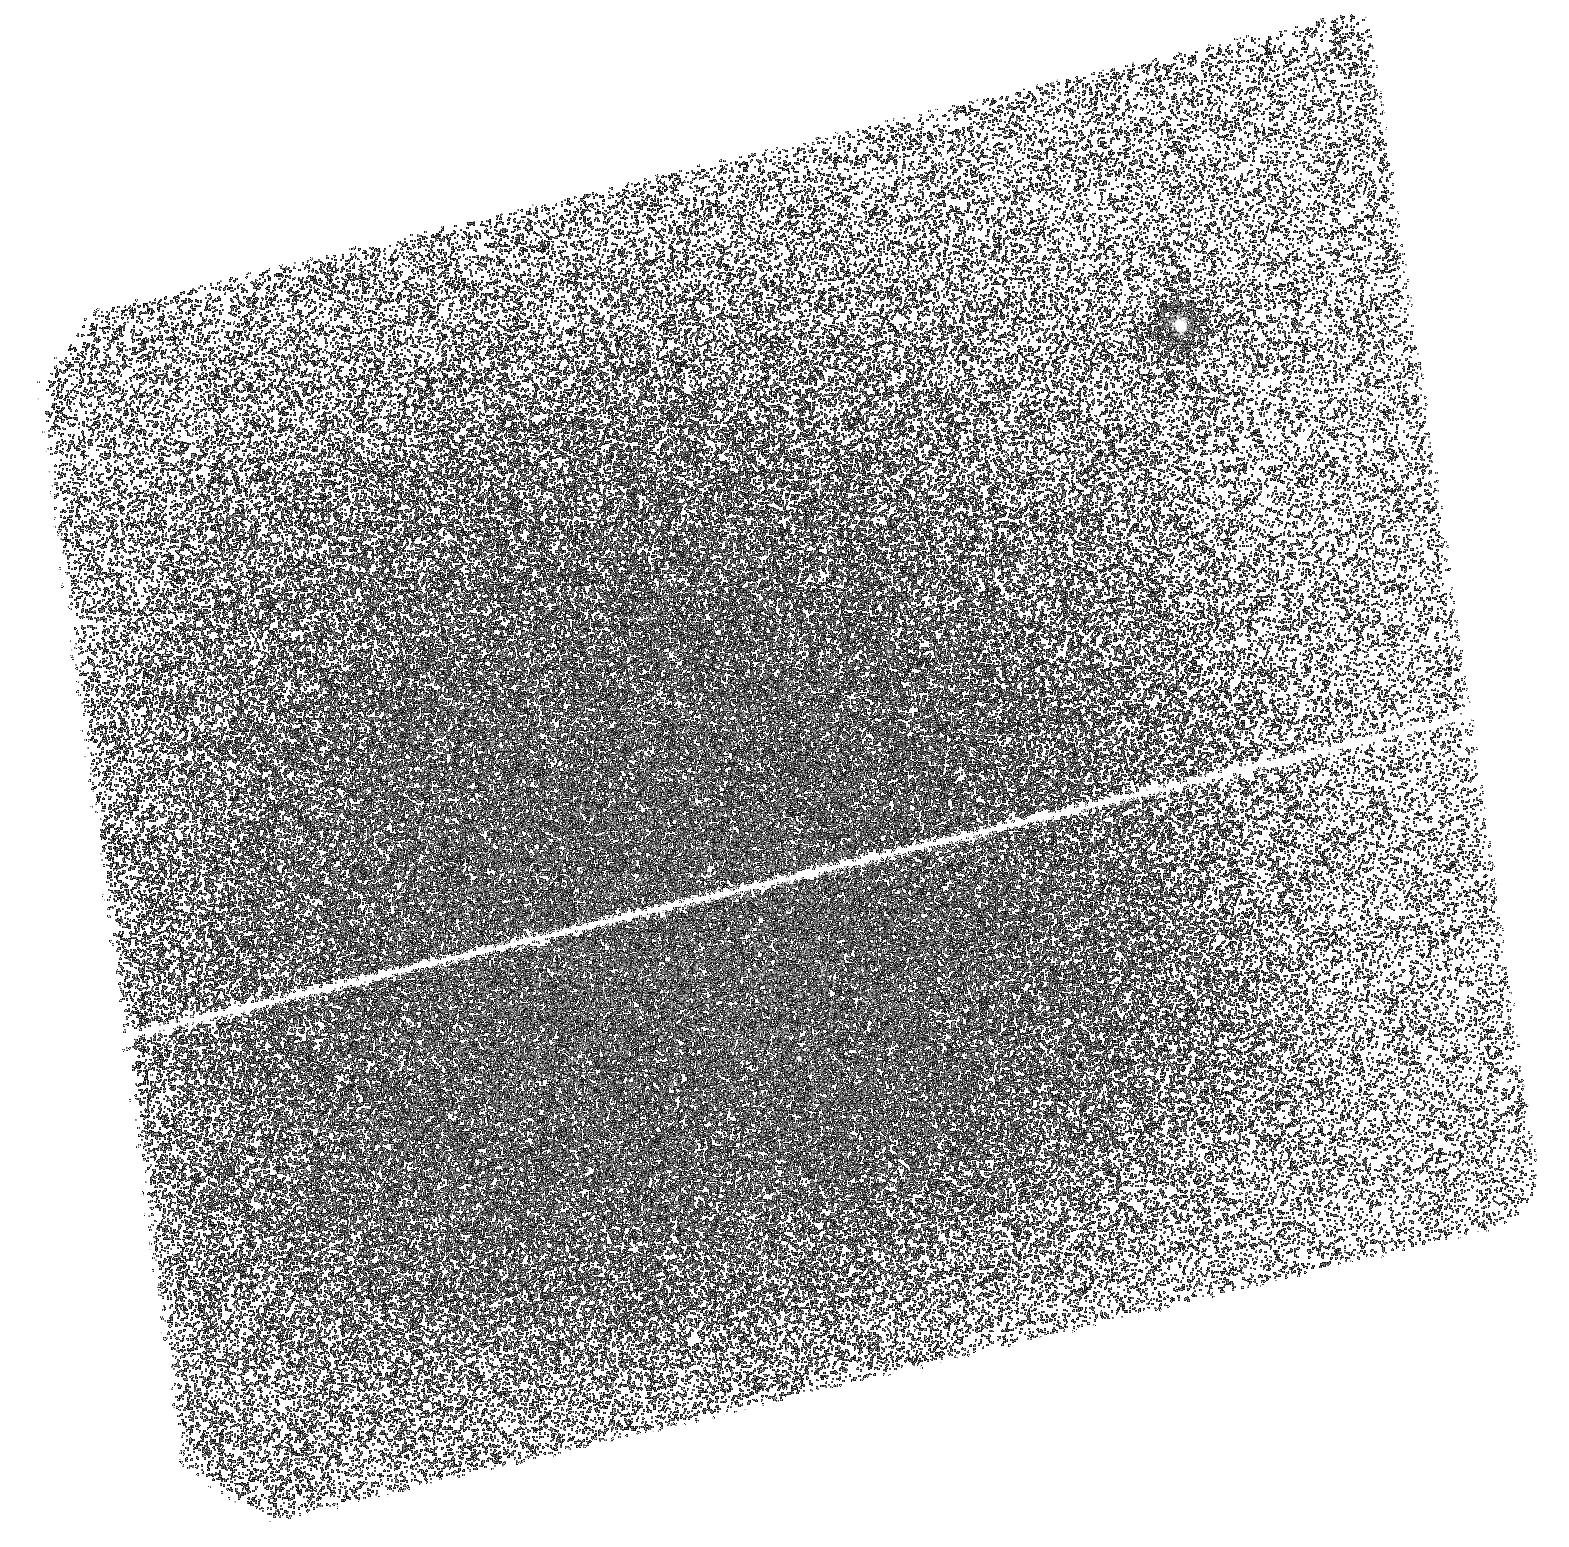
Target: NGC104-BSS5. Instrument: ACS/SBC. Filter: F140LP. Exposure: 1.2 h. Observation ID: hst_15914_54_acs_sbc_f140lp_je2054

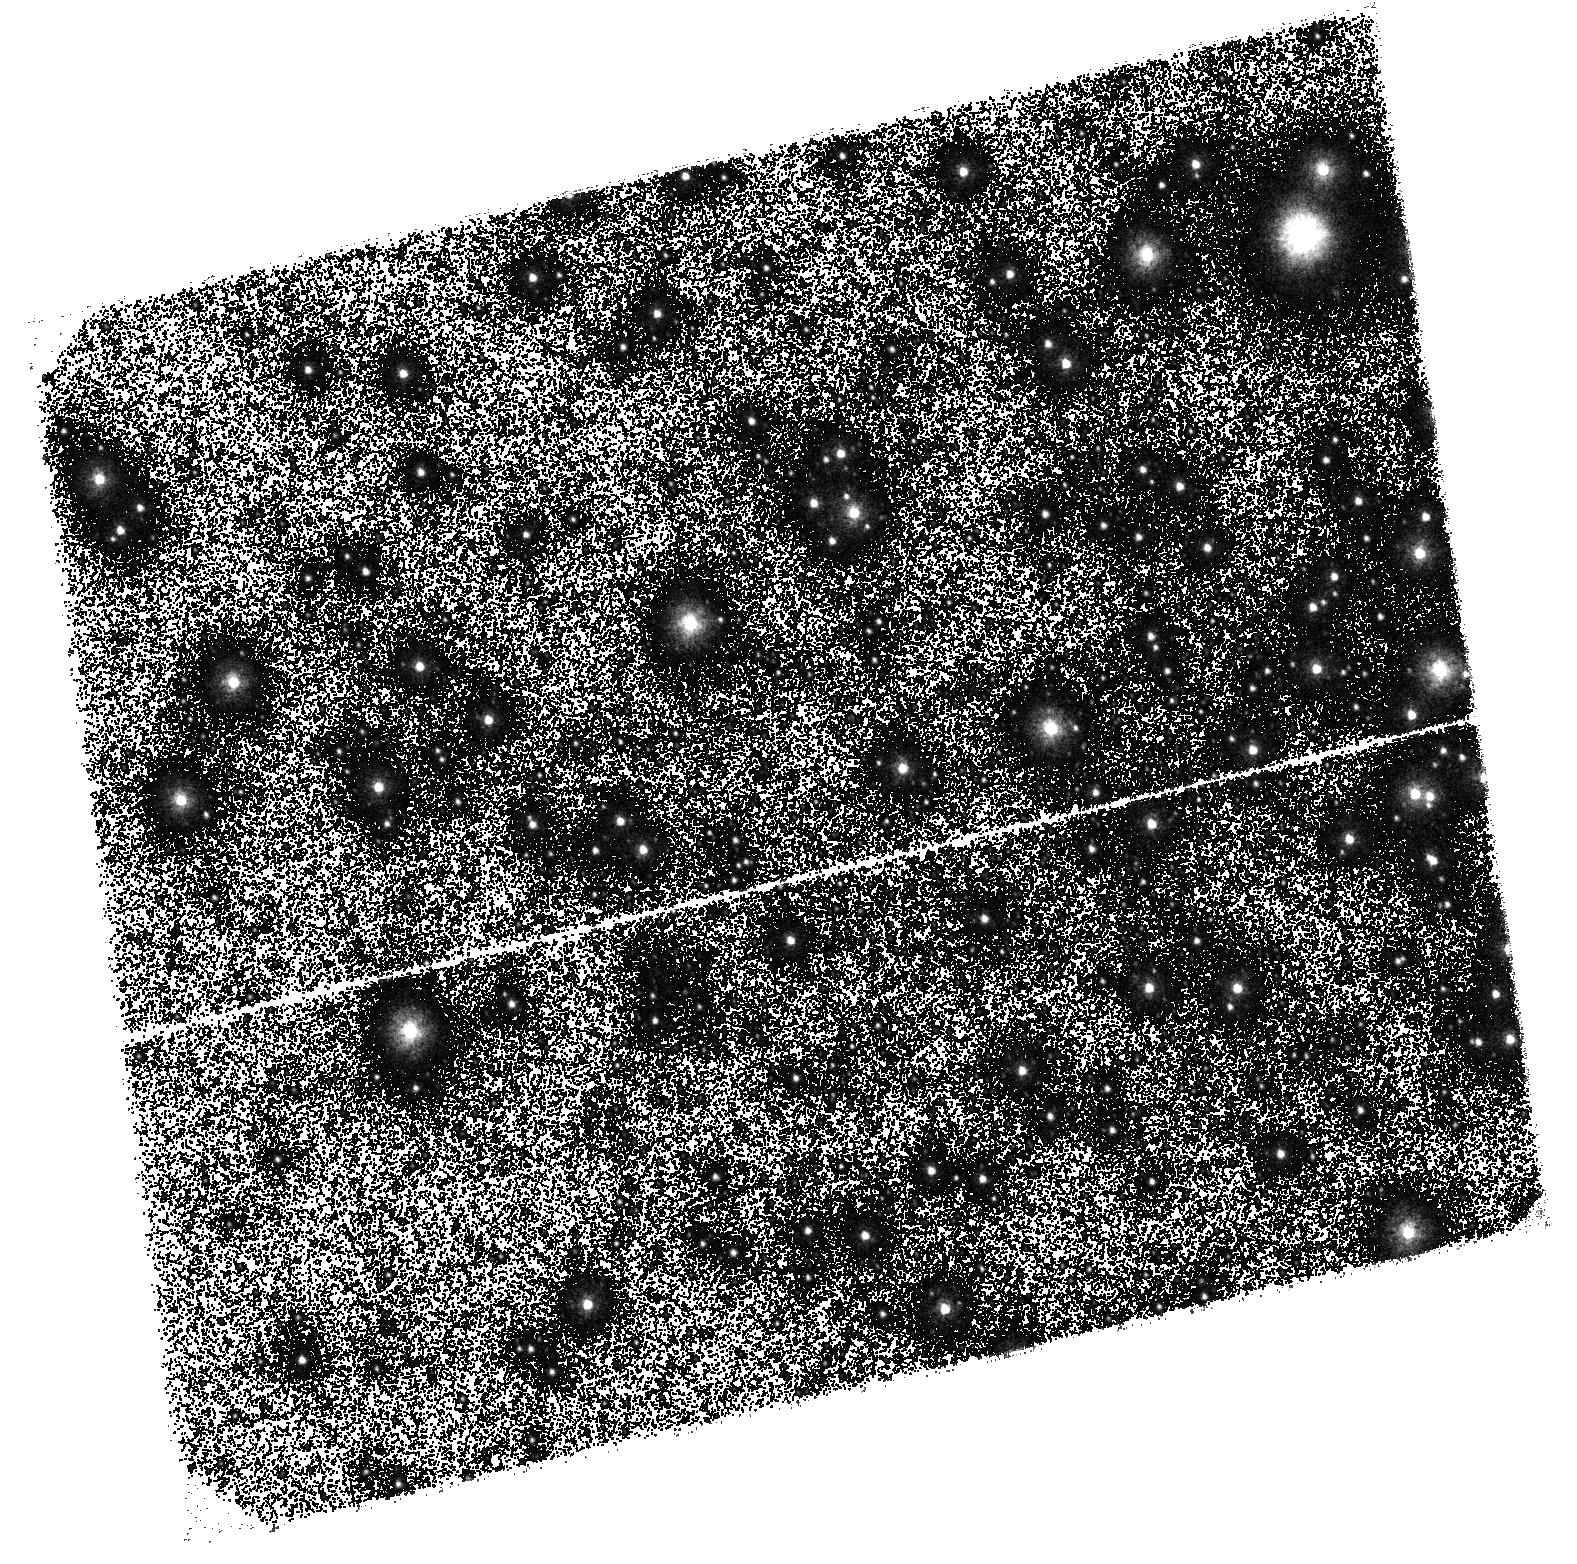
Target: NGC104-BSS1-2. Instrument: ACS/SBC. Filter: F140LP. Exposure: 1.2 h. Observation ID: hst_15914_01_acs_sbc_f140lp_je2001

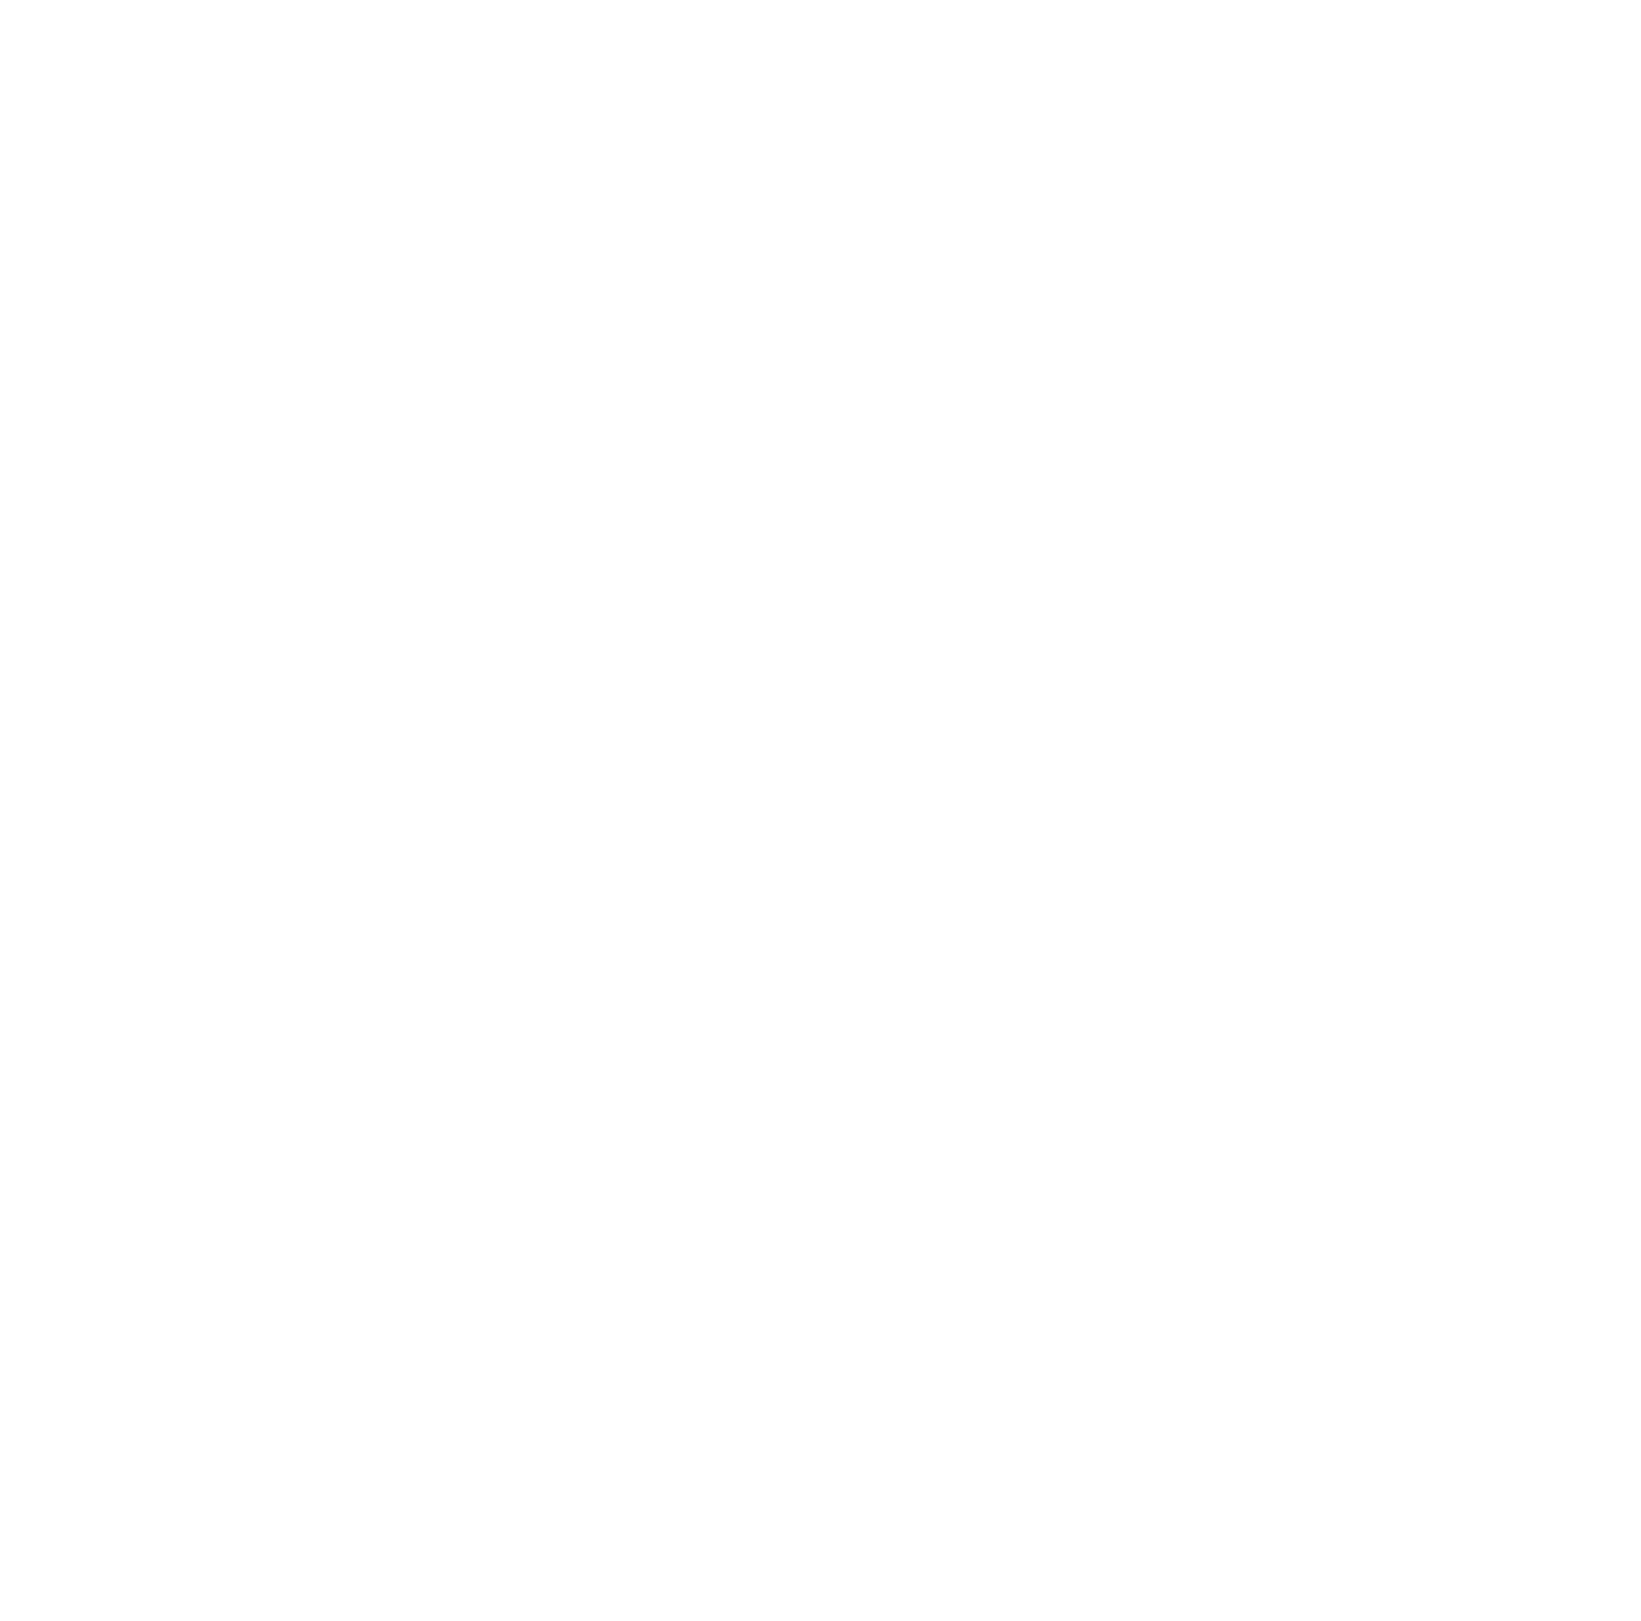
Target: NGC104-BSS4. Instrument: ACS/SBC. Filter: F140LP. Exposure: 1.2 h. Observation ID: hst_15914_03_acs_sbc_f140lp_je2003

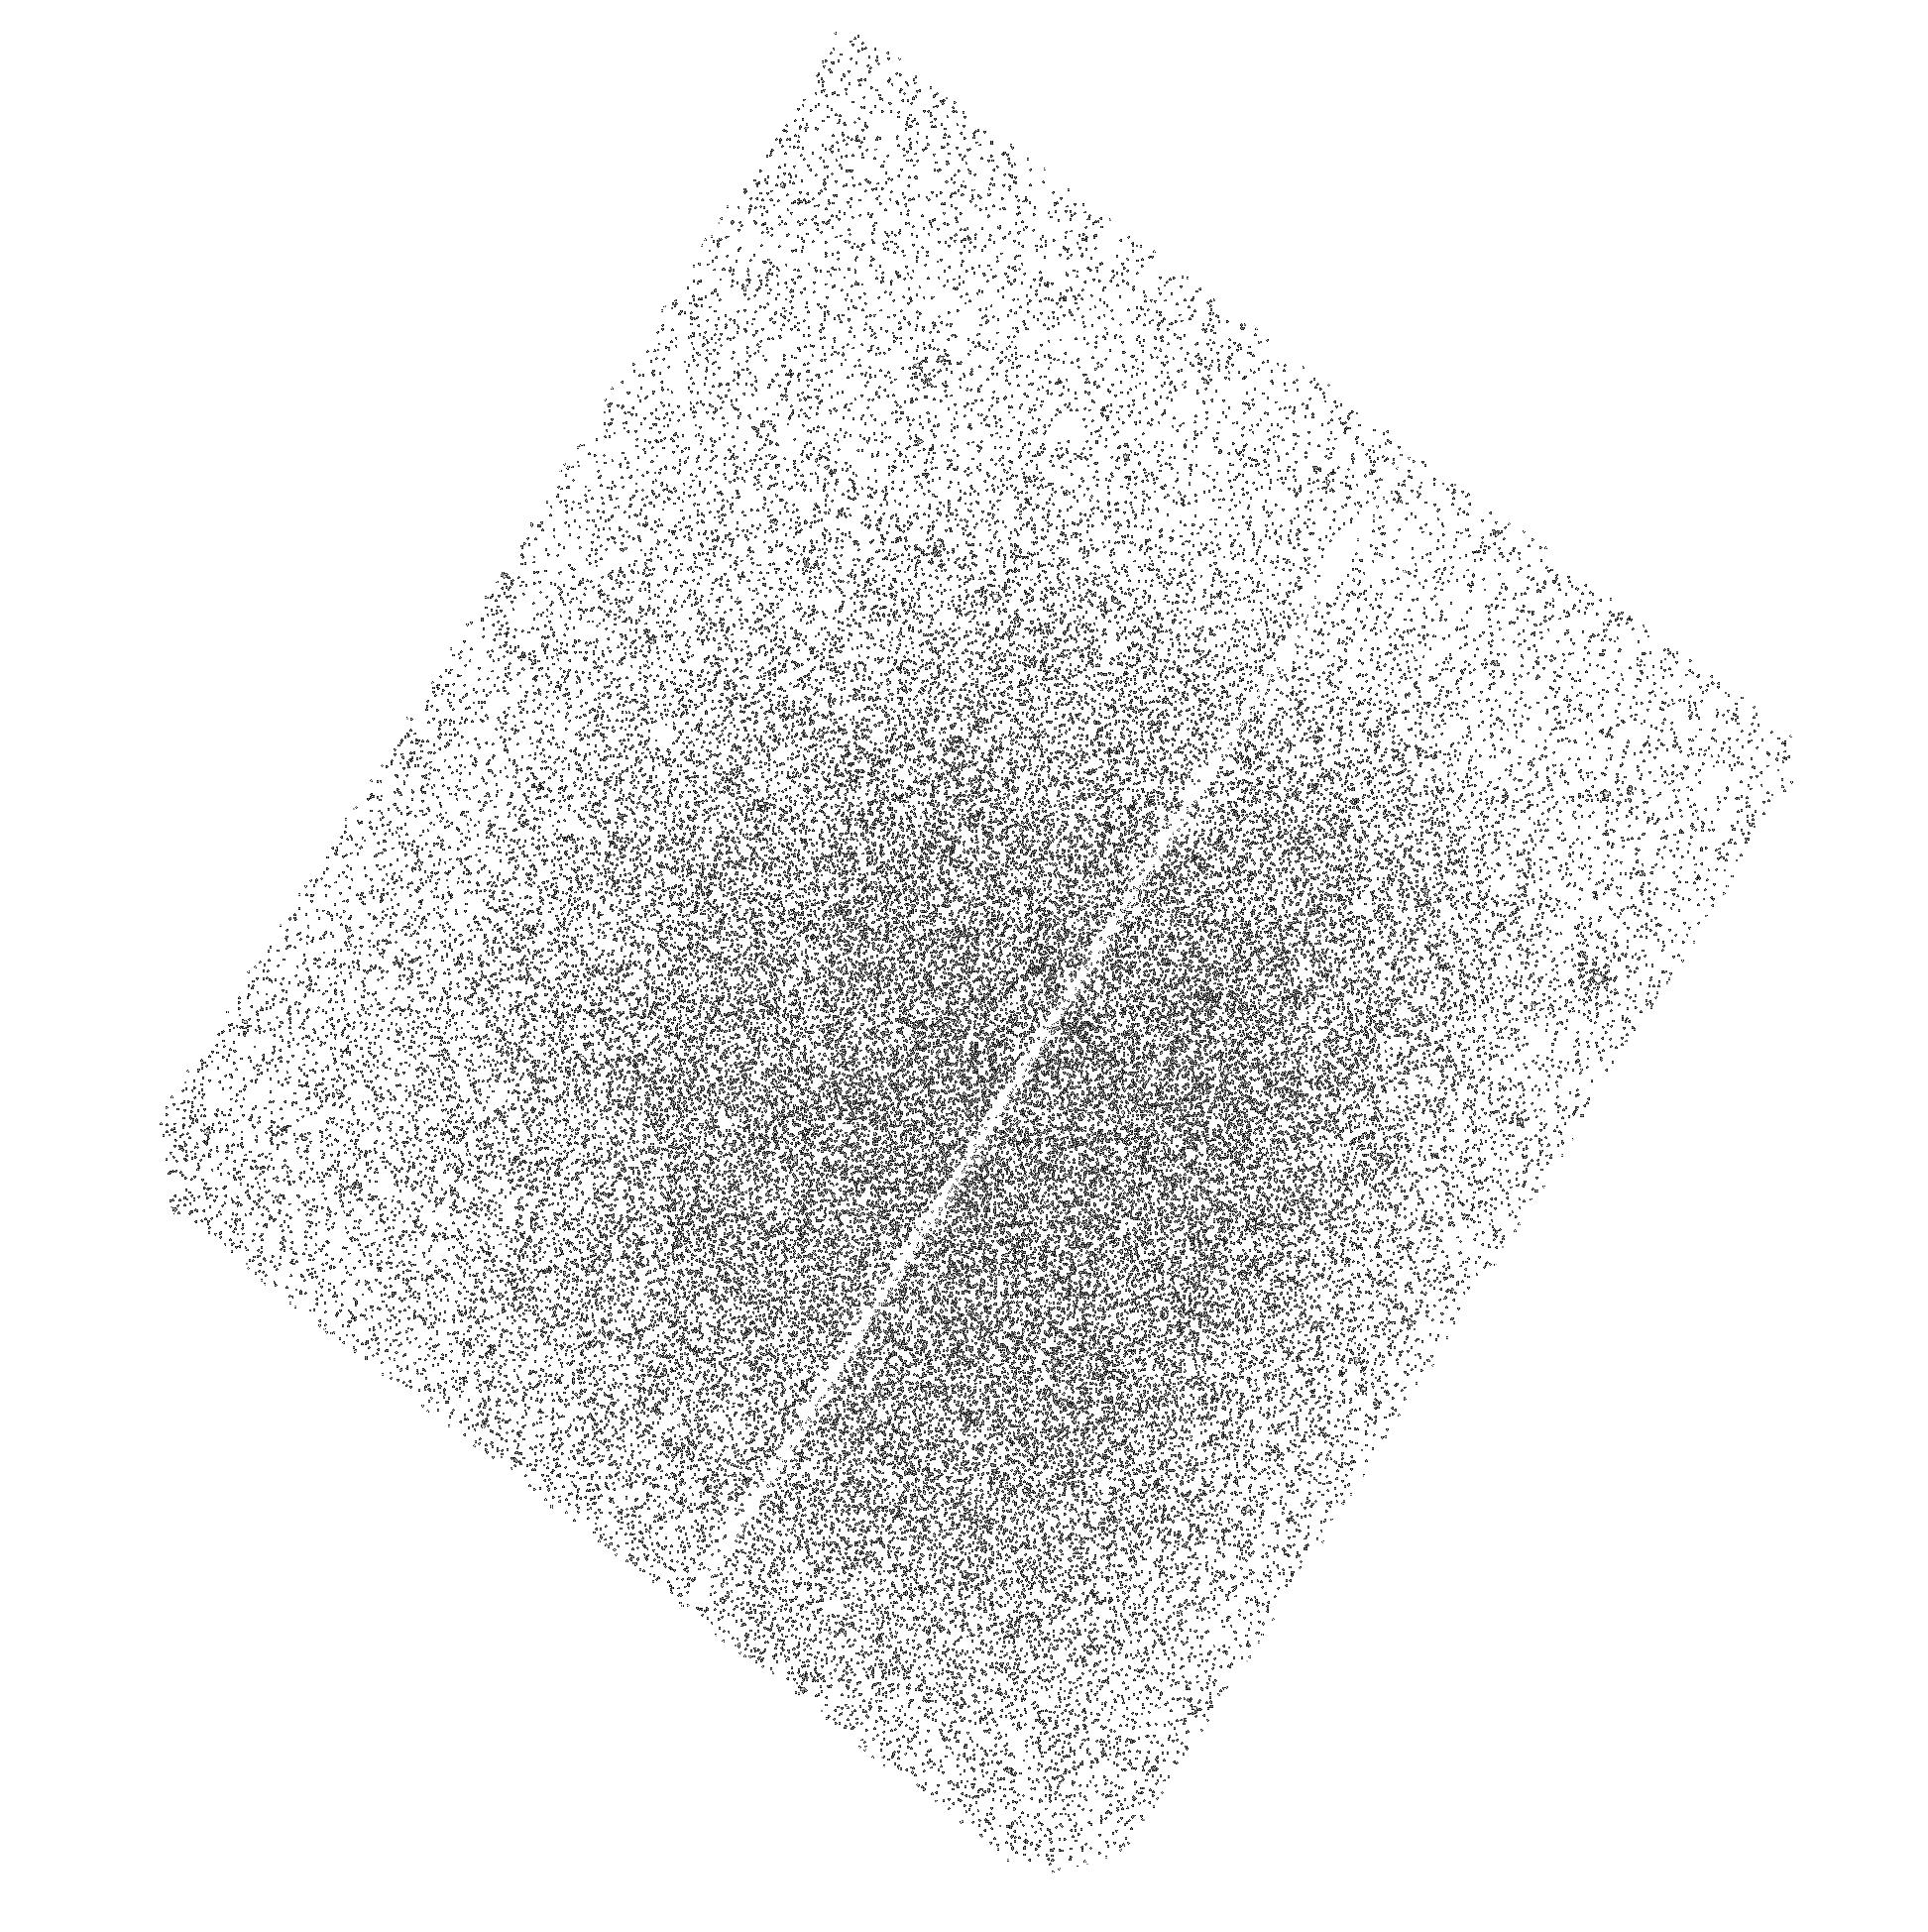
Target: NGC104-BSS3. Instrument: ACS/SBC. Filter: F165LP. Exposure: 38 min. Observation ID: hst_15914_02_acs_sbc_f165lp_je2002

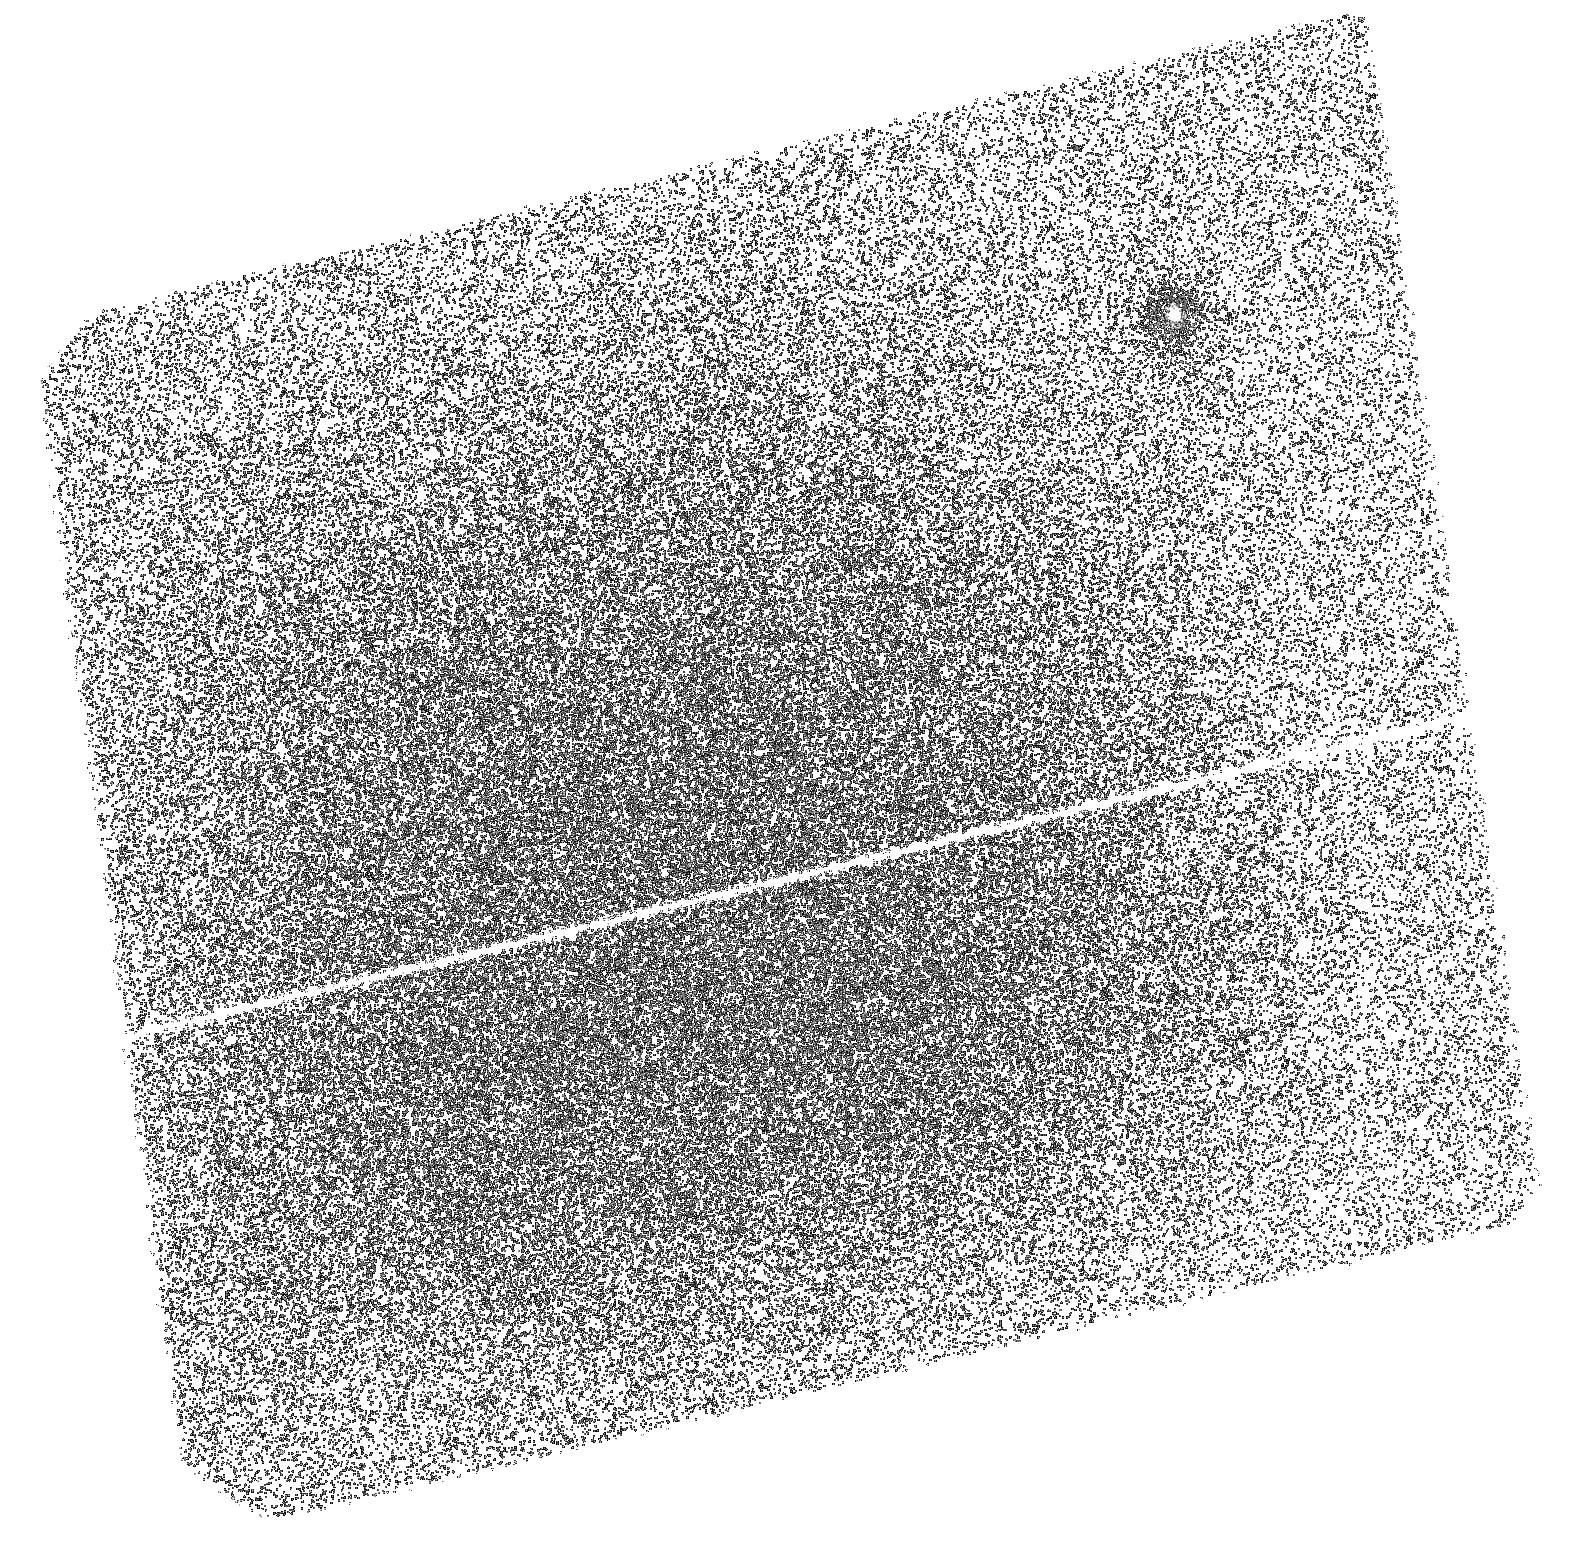
Target: NGC104-BSS5. Instrument: ACS/SBC. Filter: F150LP. Exposure: 1.4 h. Observation ID: hst_15914_54_acs_sbc_f150lp_je2054

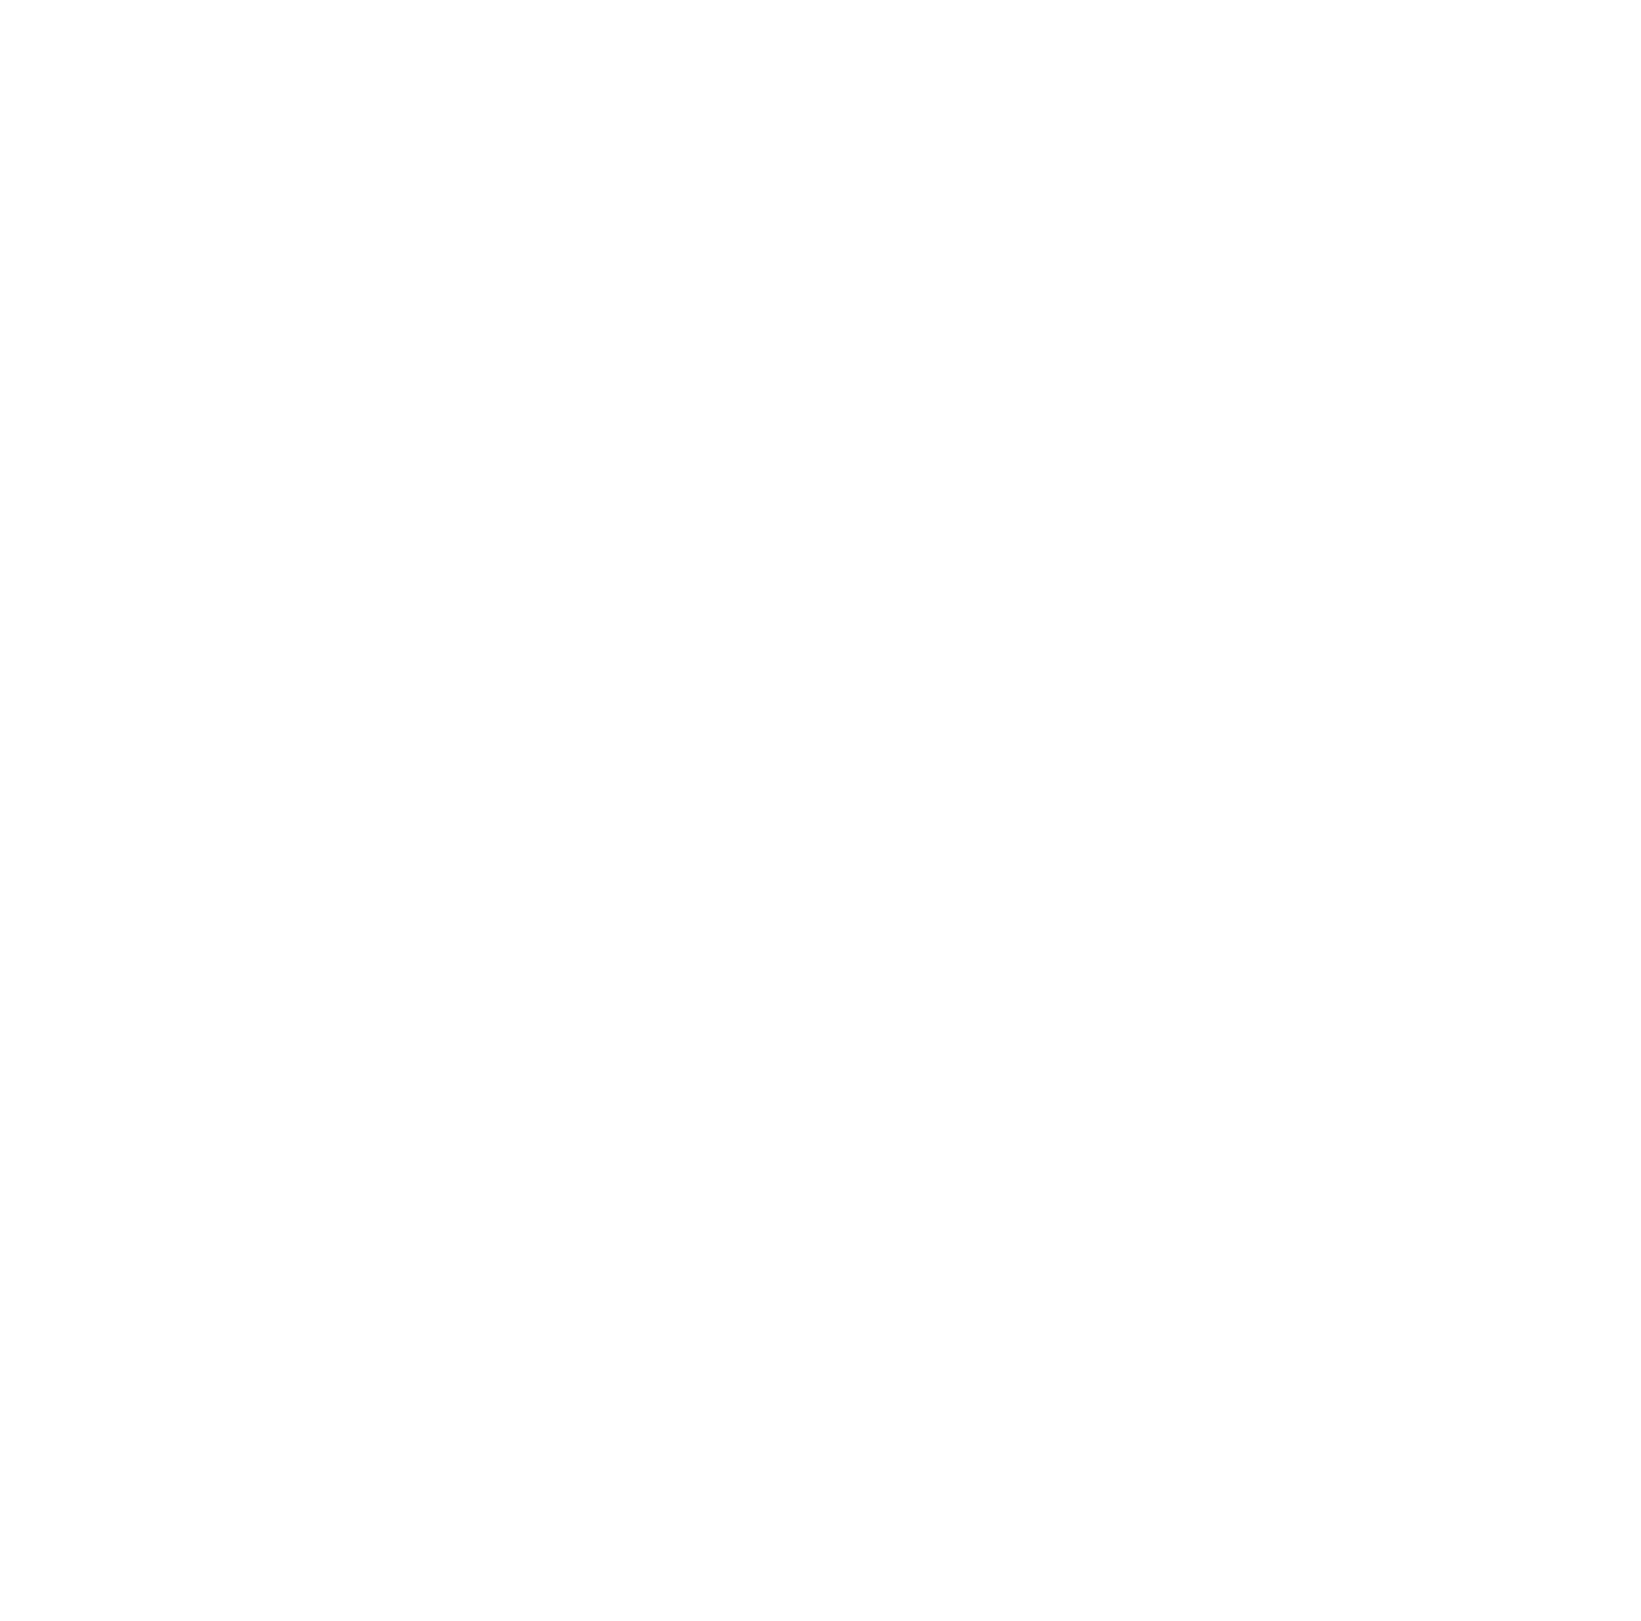
Target: NGC104-BSS4. Instrument: ACS/SBC. Filter: F150LP. Exposure: 1.4 h. Observation ID: hst_15914_03_acs_sbc_f150lp_je2003

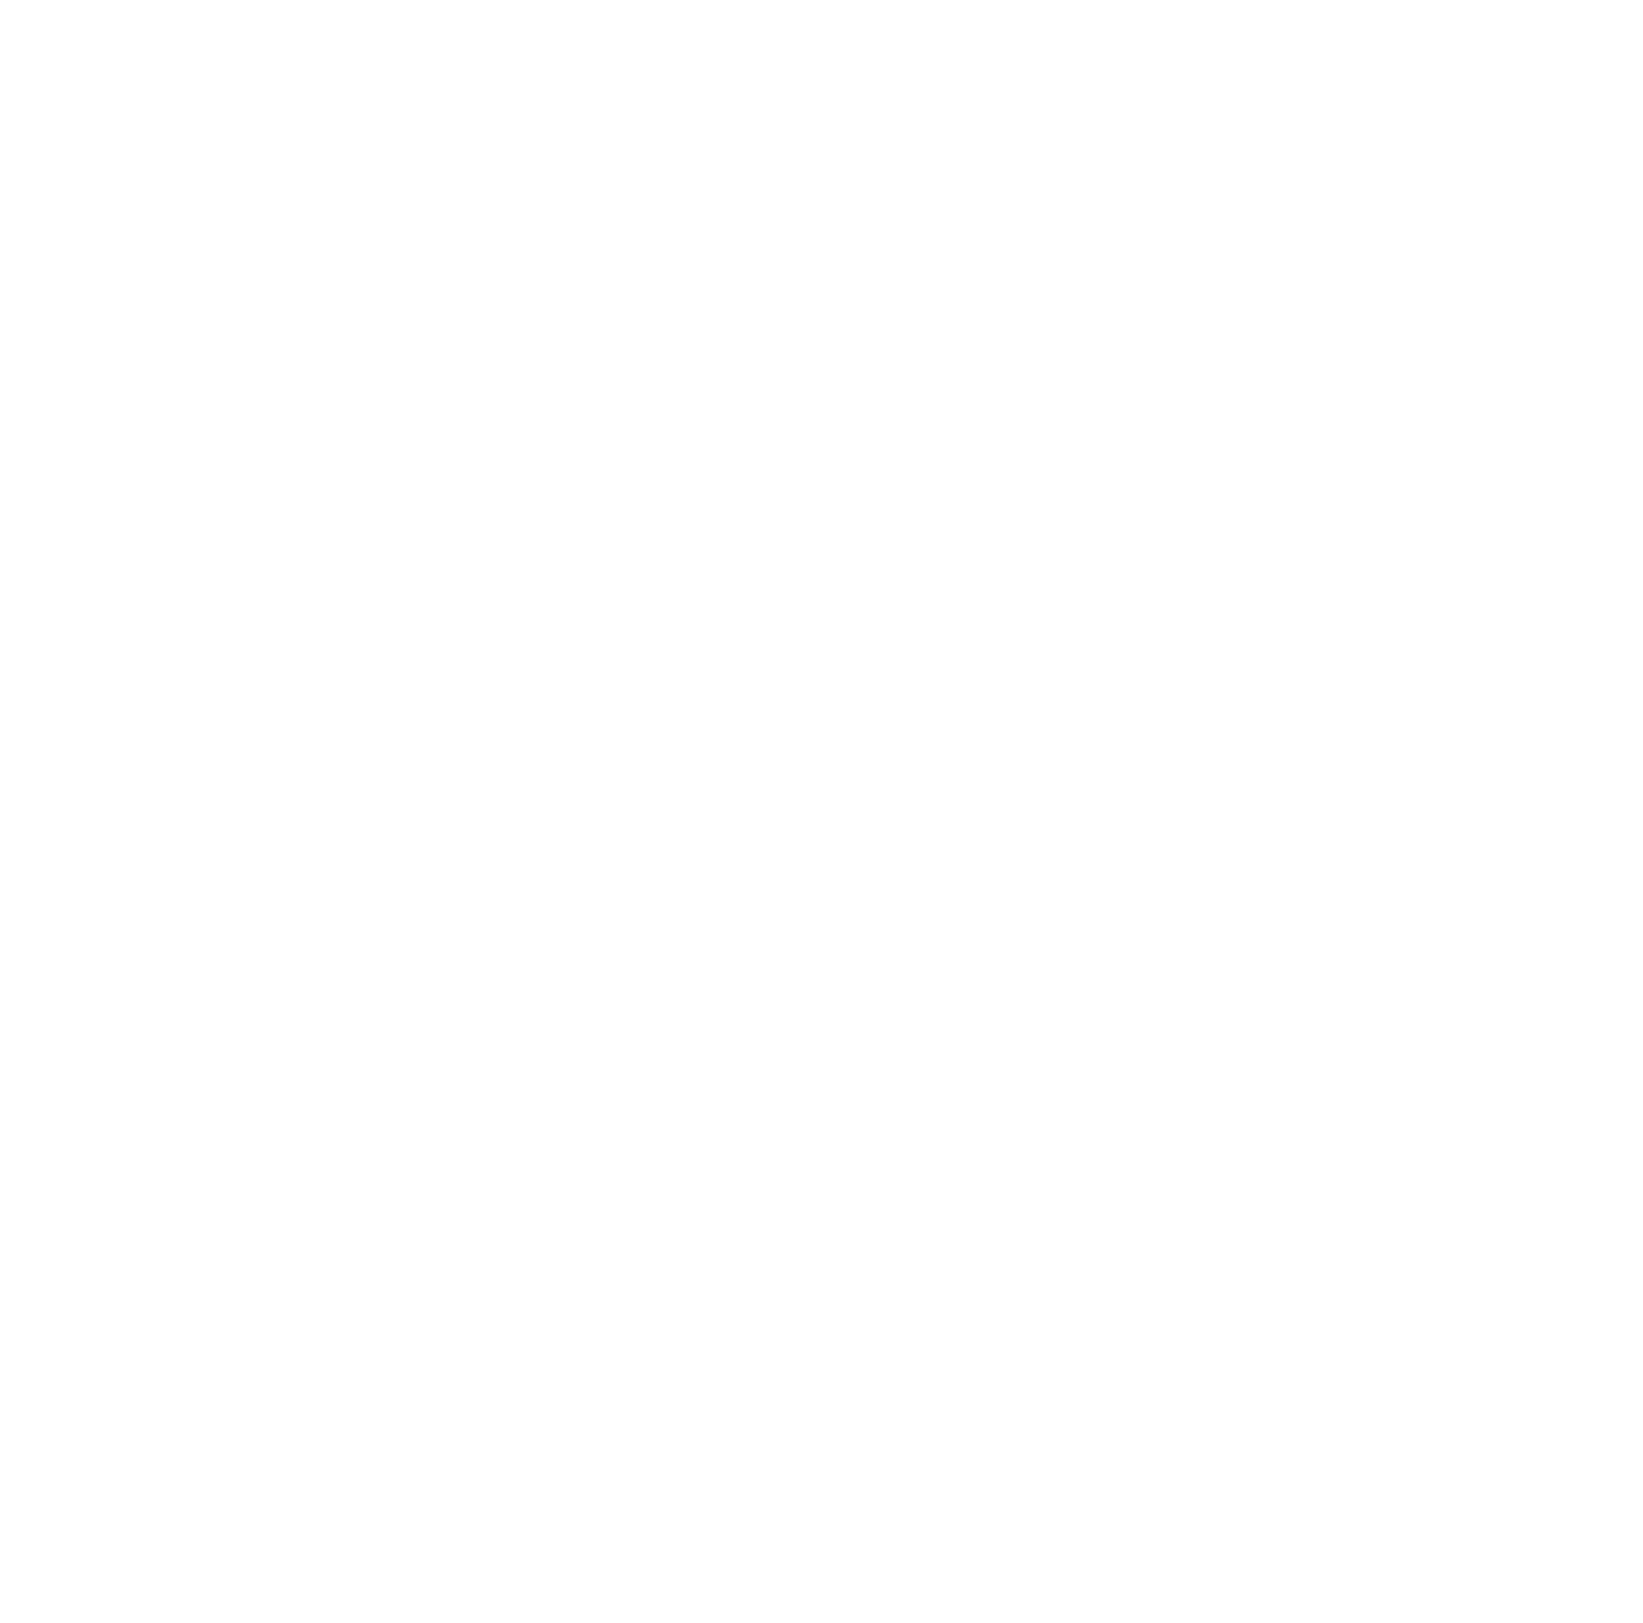
Target: NGC104-BSS5. Instrument: ACS/SBC. Filter: F140LP. Exposure: 1.2 h. Observation ID: hst_15914_04_acs_sbc_f140lp_je2004

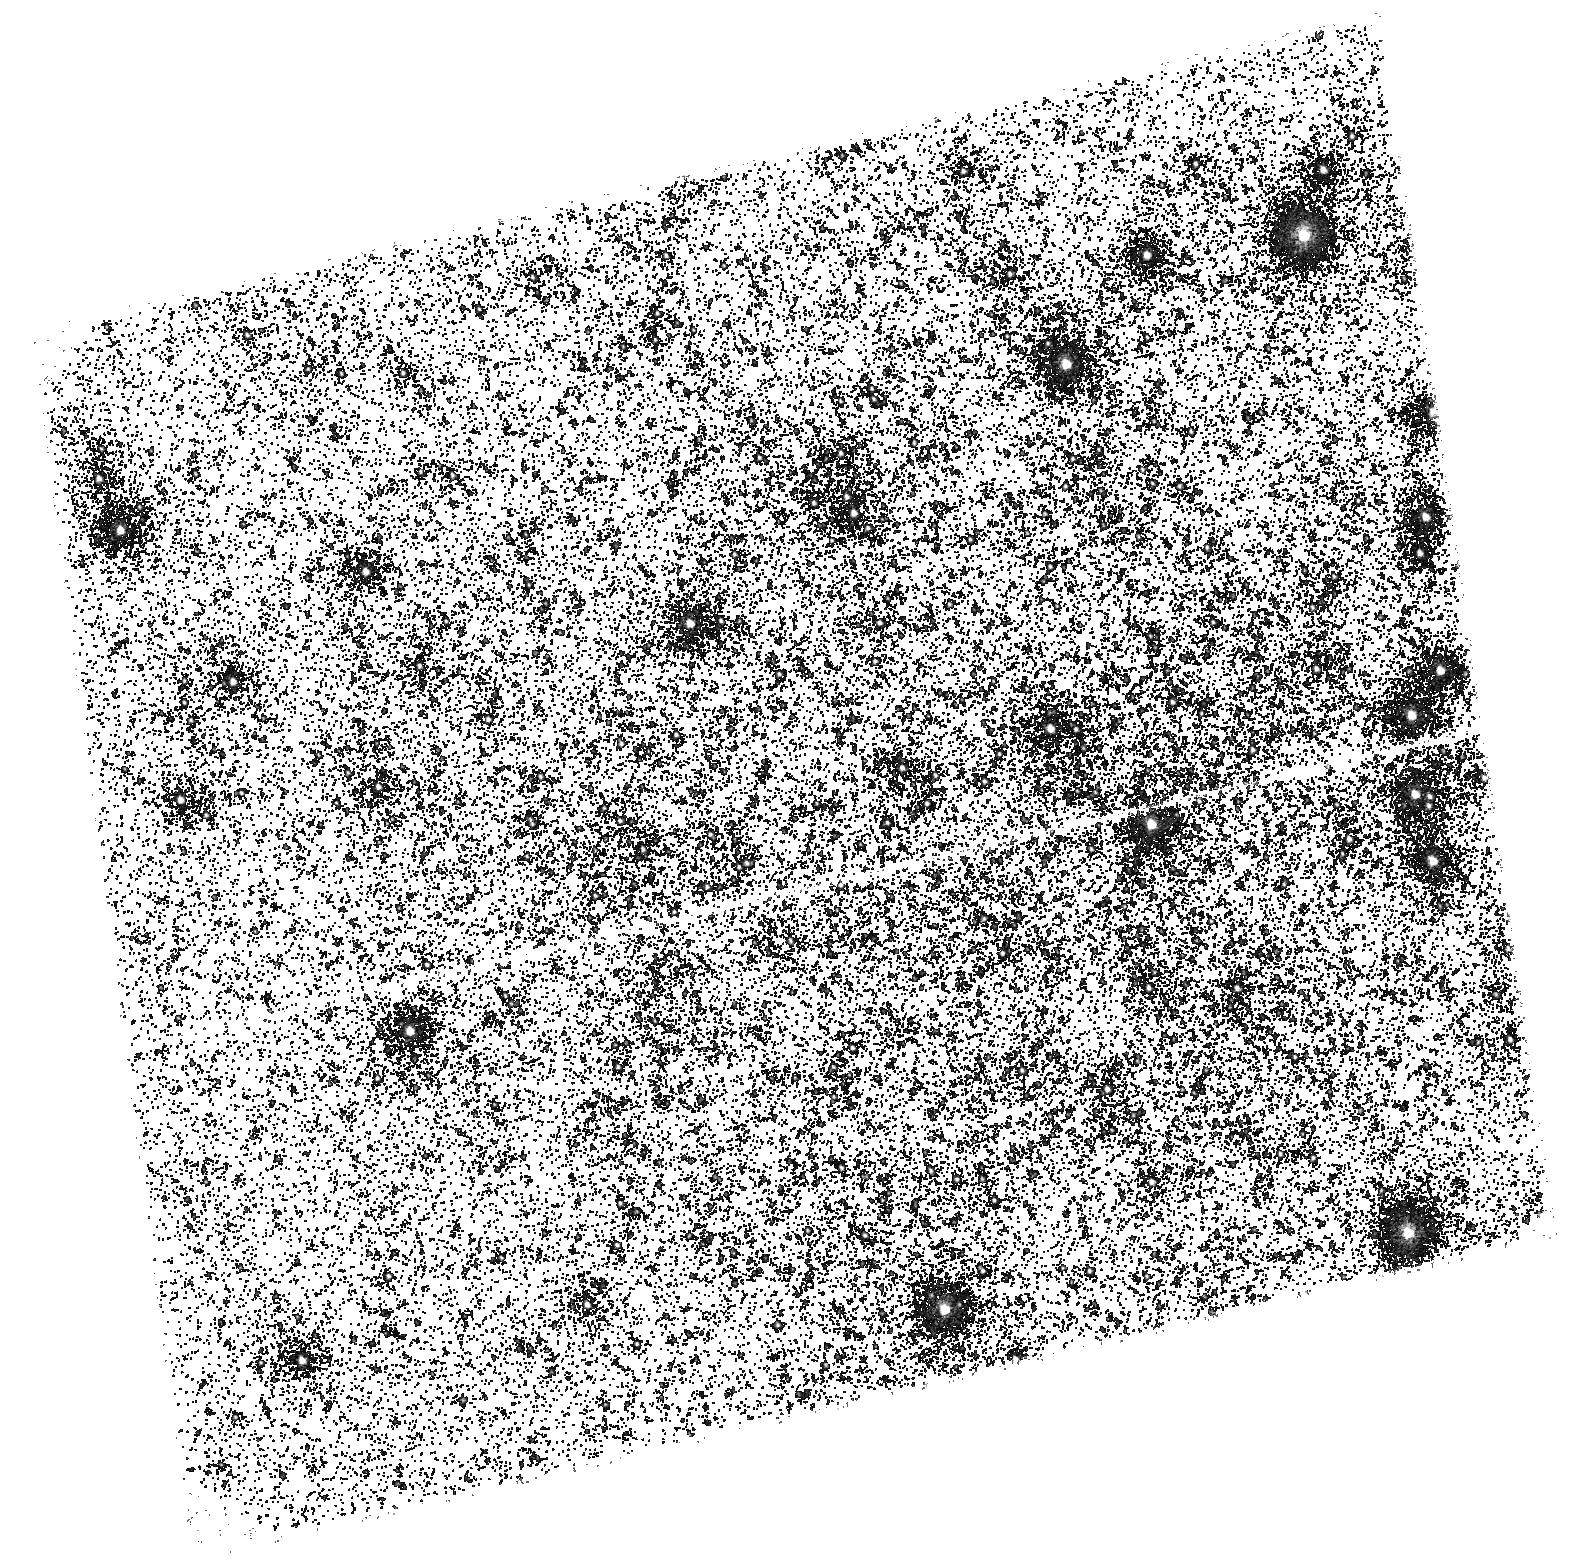
Target: NGC104-BSS1-2. Instrument: ACS/SBC. Filter: F165LP. Exposure: 38 min. Observation ID: hst_15914_01_acs_sbc_f165lp_je2001

Searching for white dwarfs orbiting BSSs: the fossil evidence of the mass transfer formation process (PI: Lanzoni, Barbara)

The UV excess recently observed for 7 Blue Straggler Stars (BSSs) in the open cluster NGC188 (Gosnell et al. 2015, ApJ 814, 163) has been interpreted as the photometric signature of hot and young white dwarf (WD) companions. This result suggests that those BSSs have been recently formed through mass-transfer (MT) activity in binary systems. On the other hand, Ferraro et al. (2006, ApJ 467, L56) discovered that a sub-sample of BSSs in 47 Tucanae shows carbon (C) and oxygen (O) depletion with respect to normal cluster stars. This feature has been considered as a (possibly transient) chemical signature of recent MT from a companion star, in which case the observed BSSs should be orbited by hot He-WDs. Here we propose ACS/SBC far-UV photometry of five CO-depleted BSSs in 47 Tucanae, to search for their suspected WD companions. This will be the first observational evidence of the link between the two signatures, thus allowing a significant step forward in the characterization of the BSS MT formation channel. In fact, the WD cooling time will provide empirical estimates of the characteristic time-scale of the CO-depletion phase, which is a key input for the physical modeling of the evolutionary path of BSSs formed through this channel.